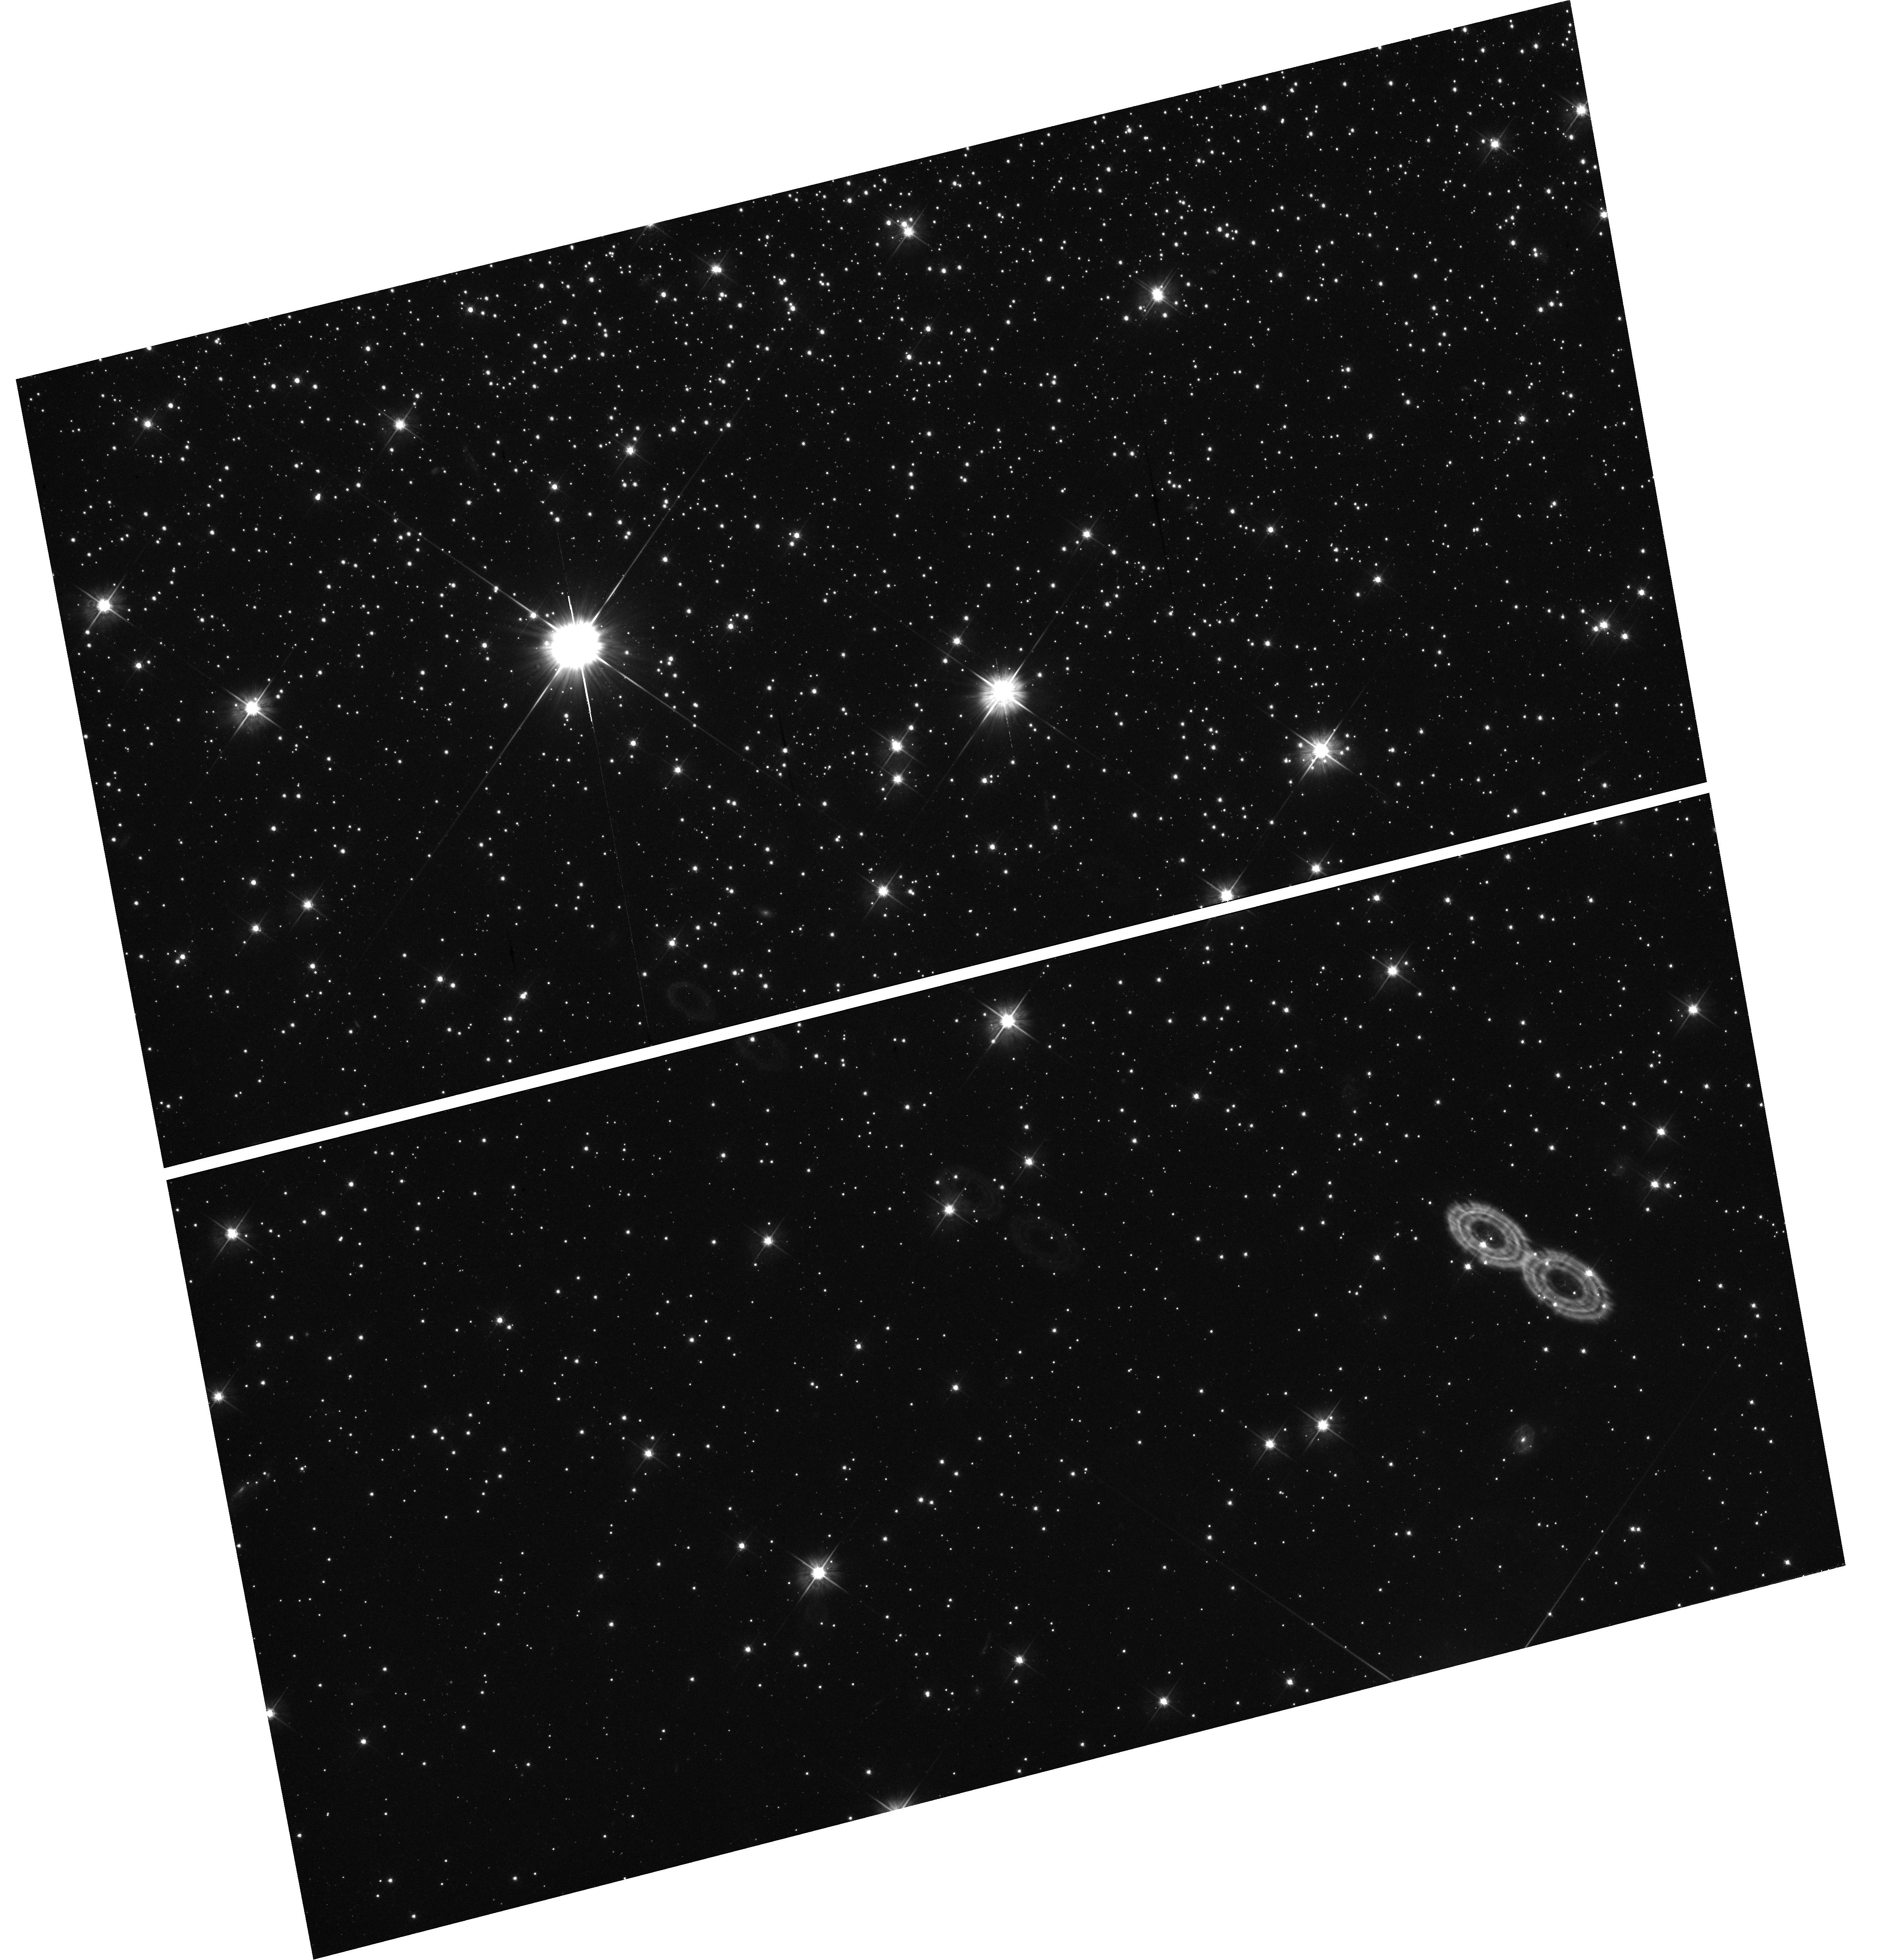
Target: field at RA 137.980°, Dec -64.949°
Instrument: WFC3/UVIS
Filter: F555W
Exposure: 32 min
Observation ID: hst_11665_04_wfc3_uvis_f555w_ib4604

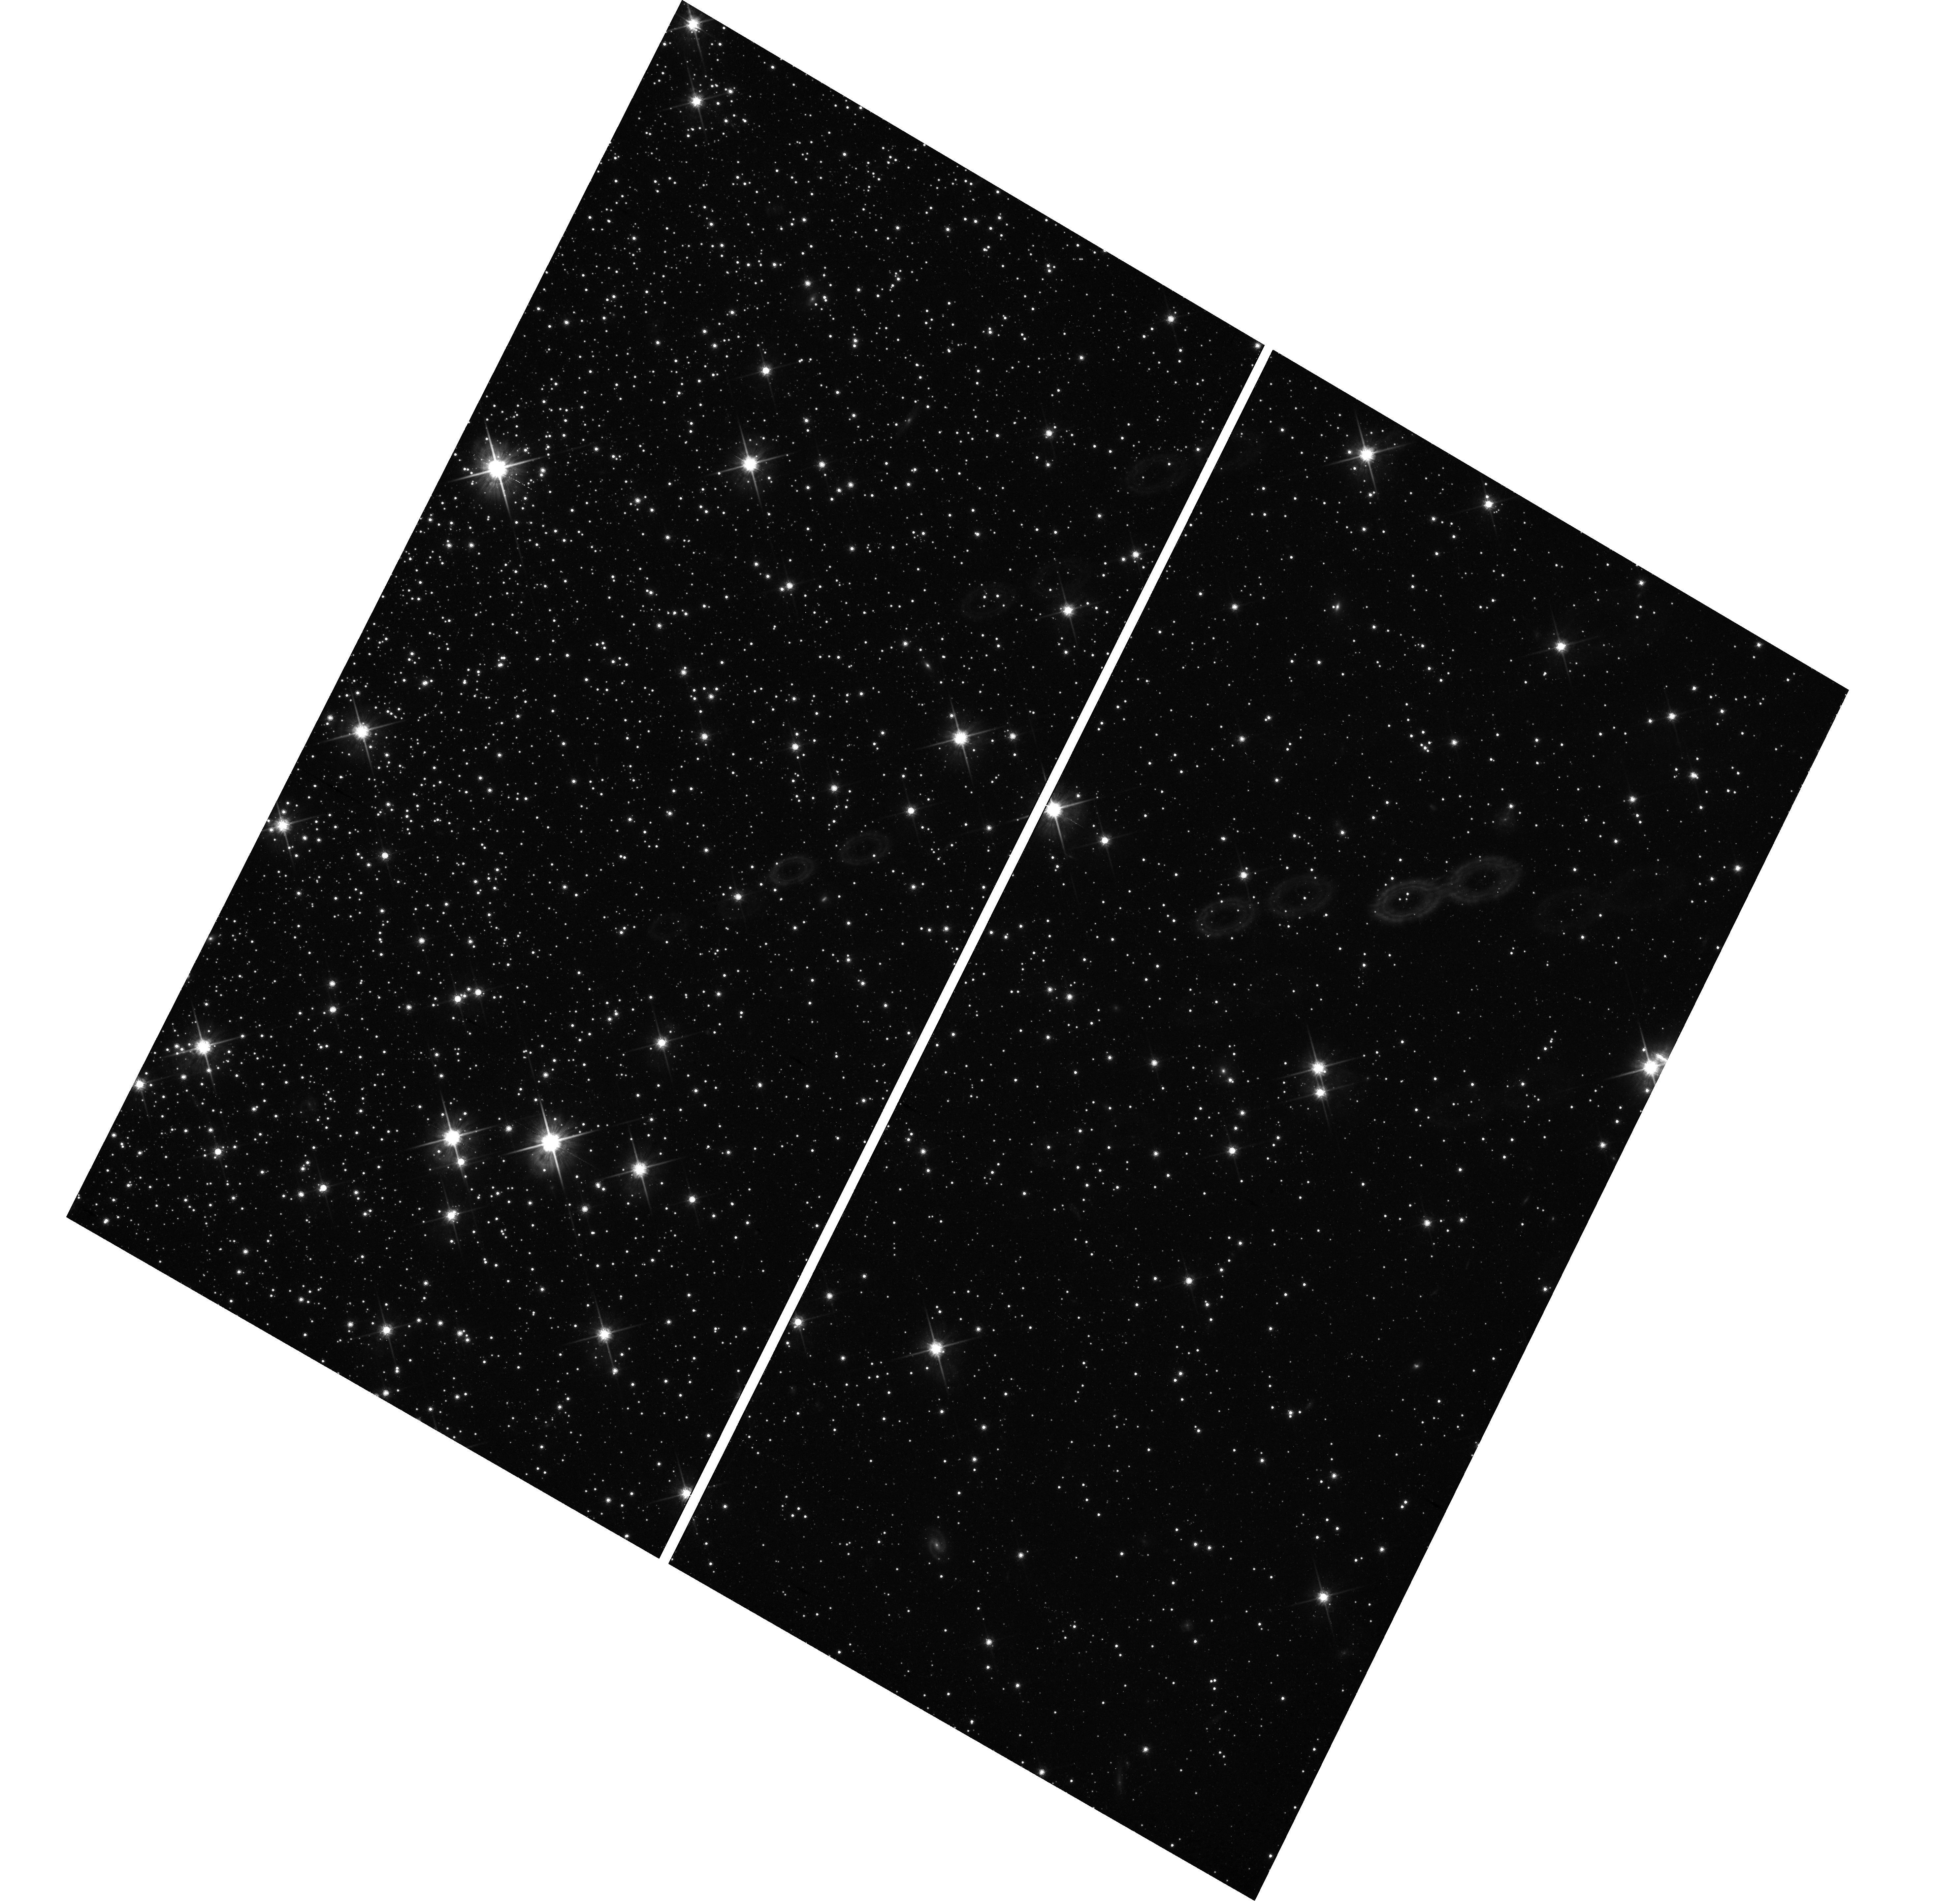
Target: field at RA 137.835°, Dec -64.911°
Instrument: WFC3/UVIS
Filter: F814W
Exposure: 42 min
Observation ID: hst_11665_05_wfc3_uvis_f814w_ib4605

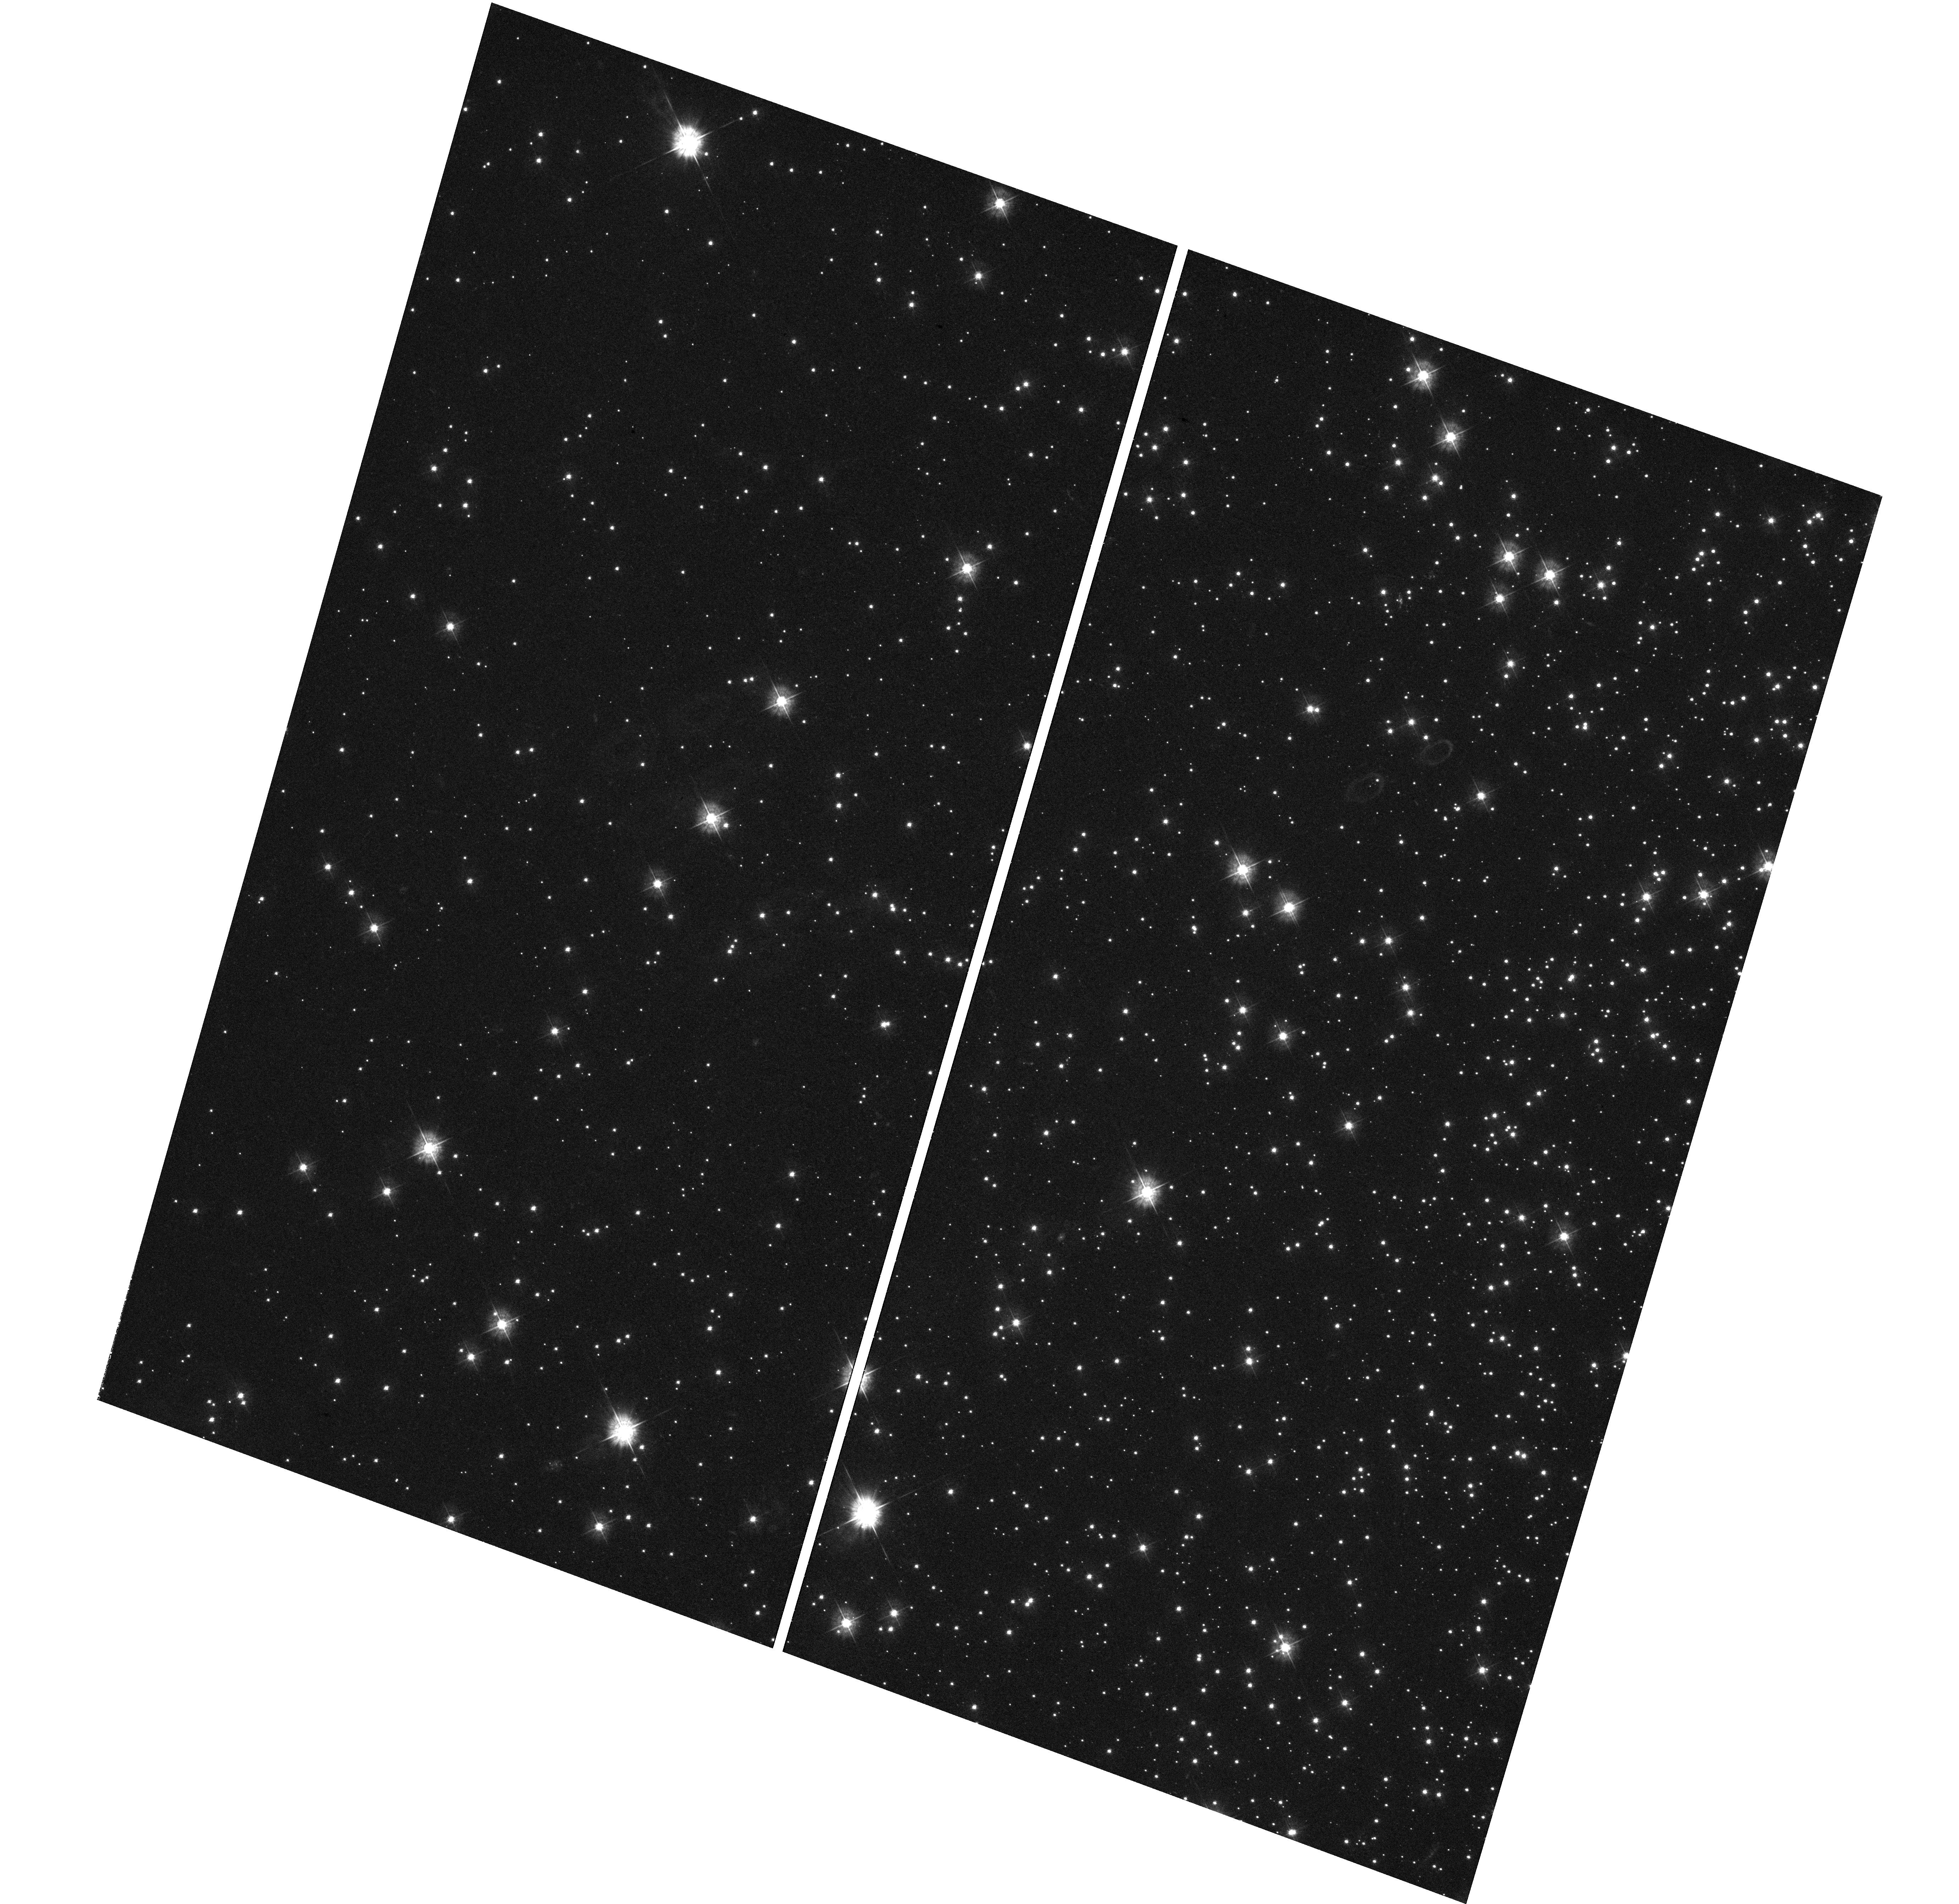
Target: field at RA 138.211°, Dec -64.829°
Instrument: WFC3/UVIS
Filter: F390W
Exposure: 1.4 h
Observation ID: hst_11665_01_wfc3_uvis_f390w_ib4601

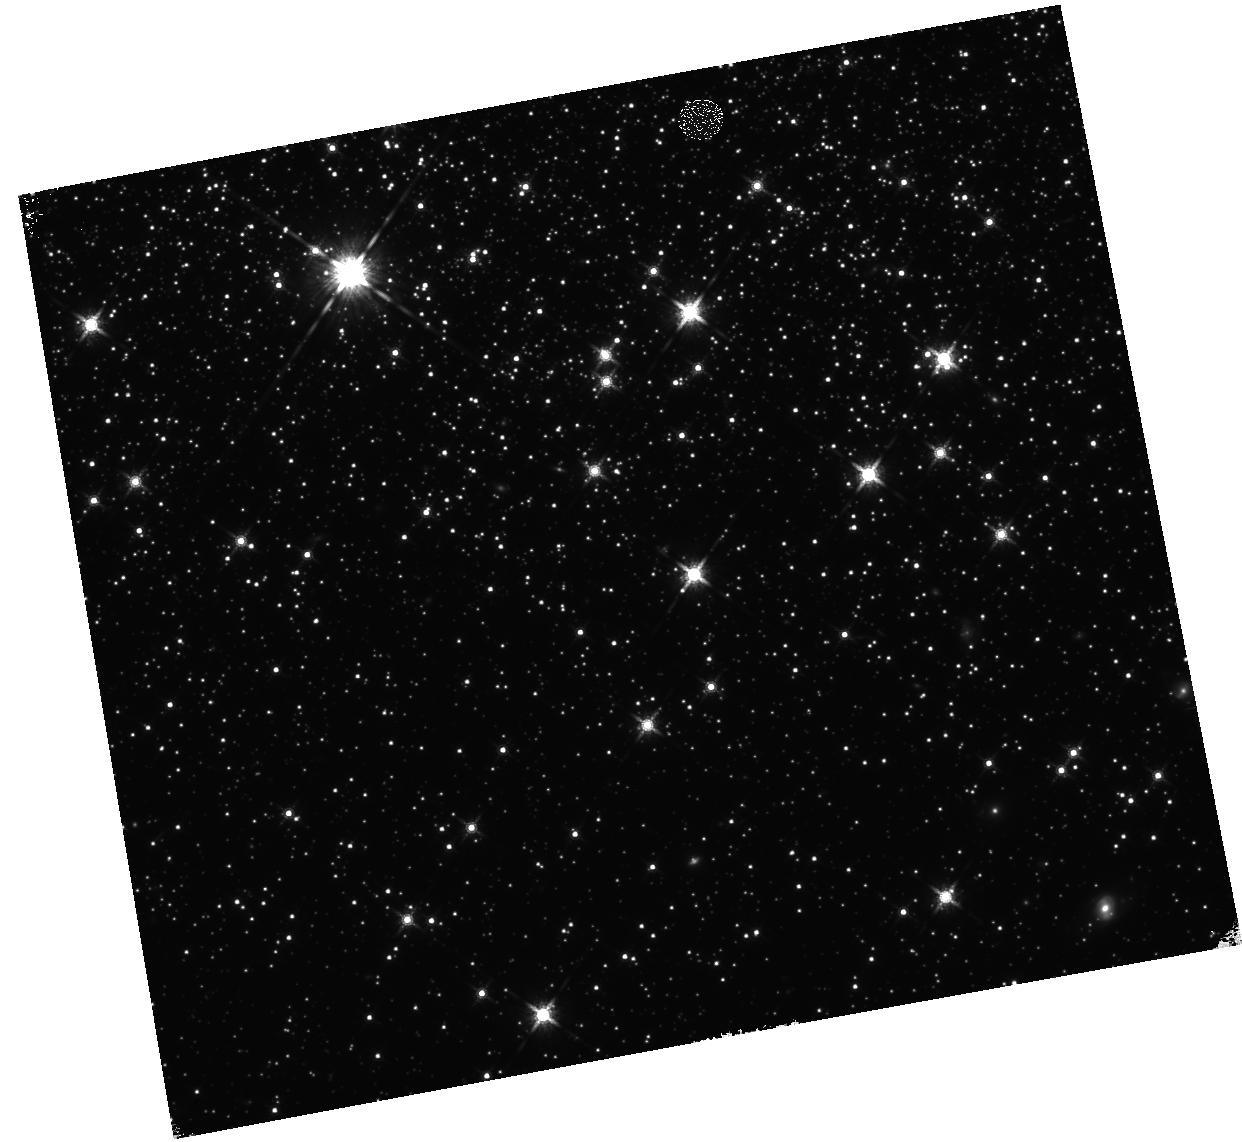
Target: field at RA 137.986°, Dec -64.949°
Instrument: WFC3/IR
Filter: F160W
Exposure: 28 min
Observation ID: hst_11665_04_wfc3_ir_f160w_ib4604

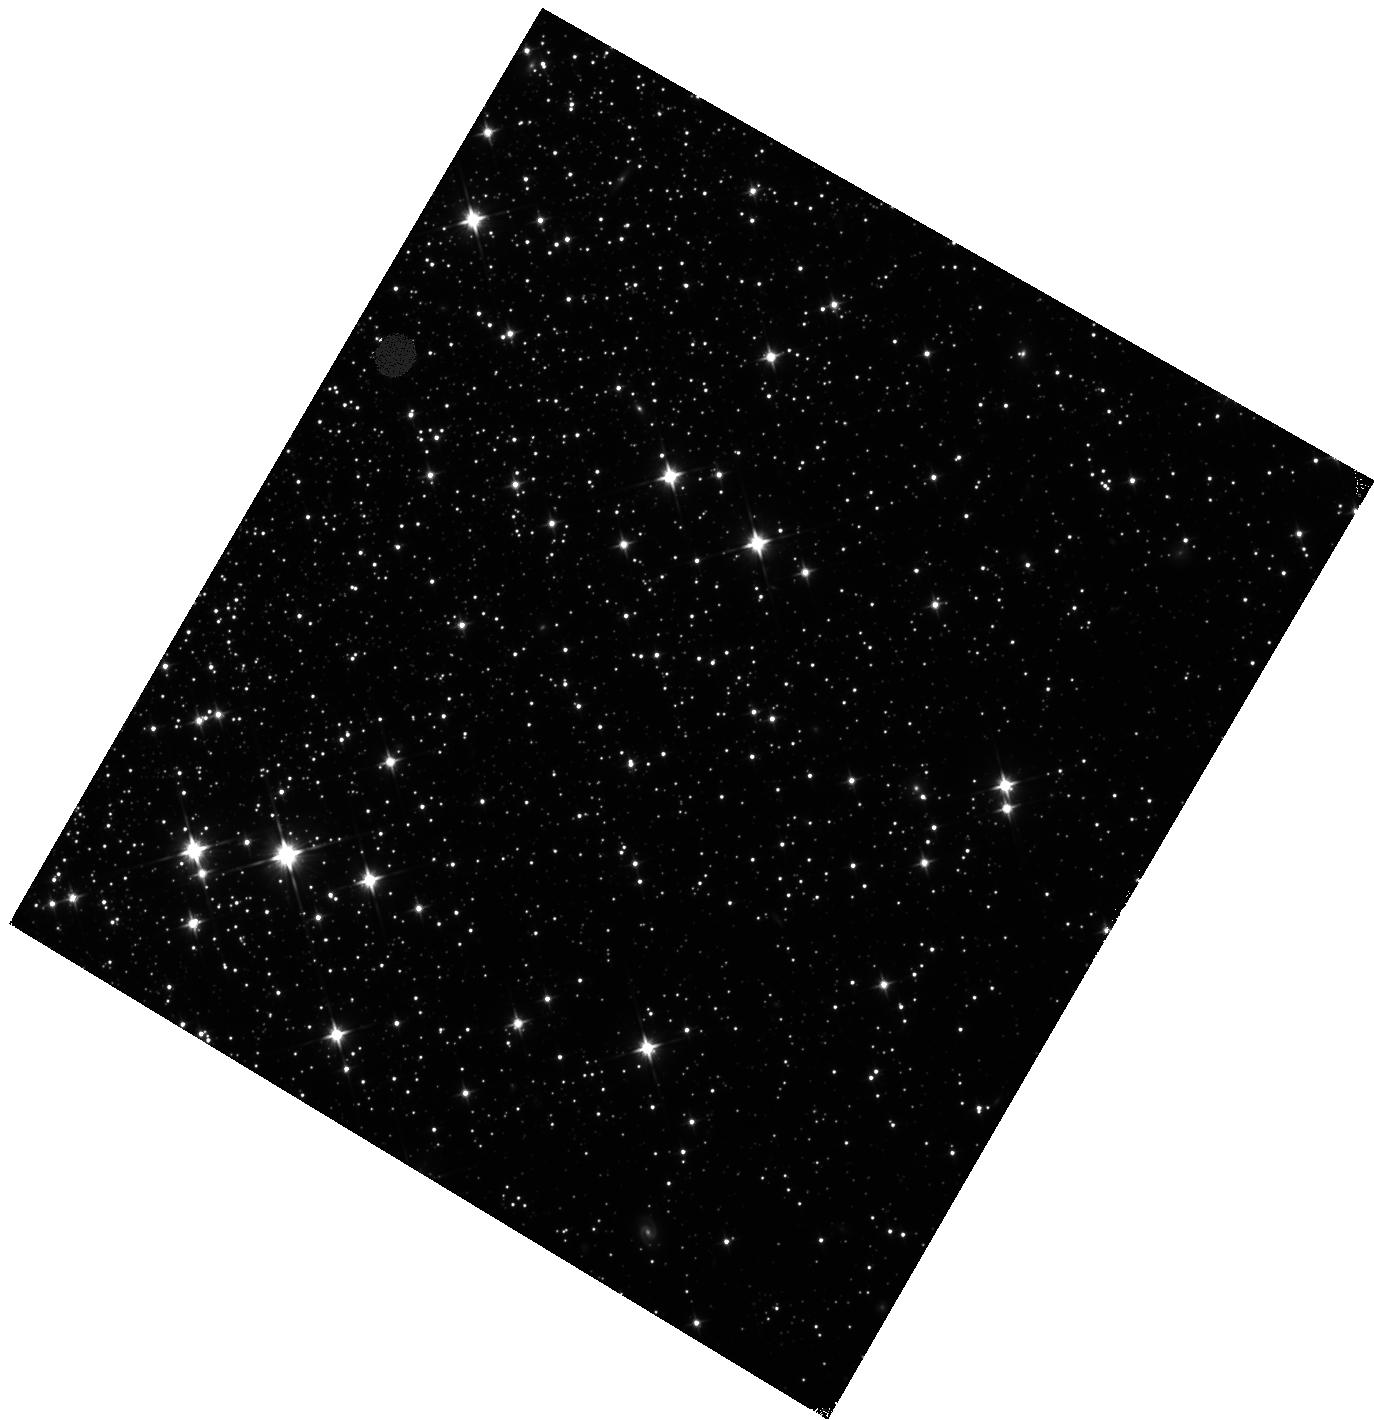
Target: field at RA 137.839°, Dec -64.913°
Instrument: WFC3/IR
Filter: F110W
Exposure: 23 min
Observation ID: hst_11665_06_wfc3_ir_f110w_ib4606

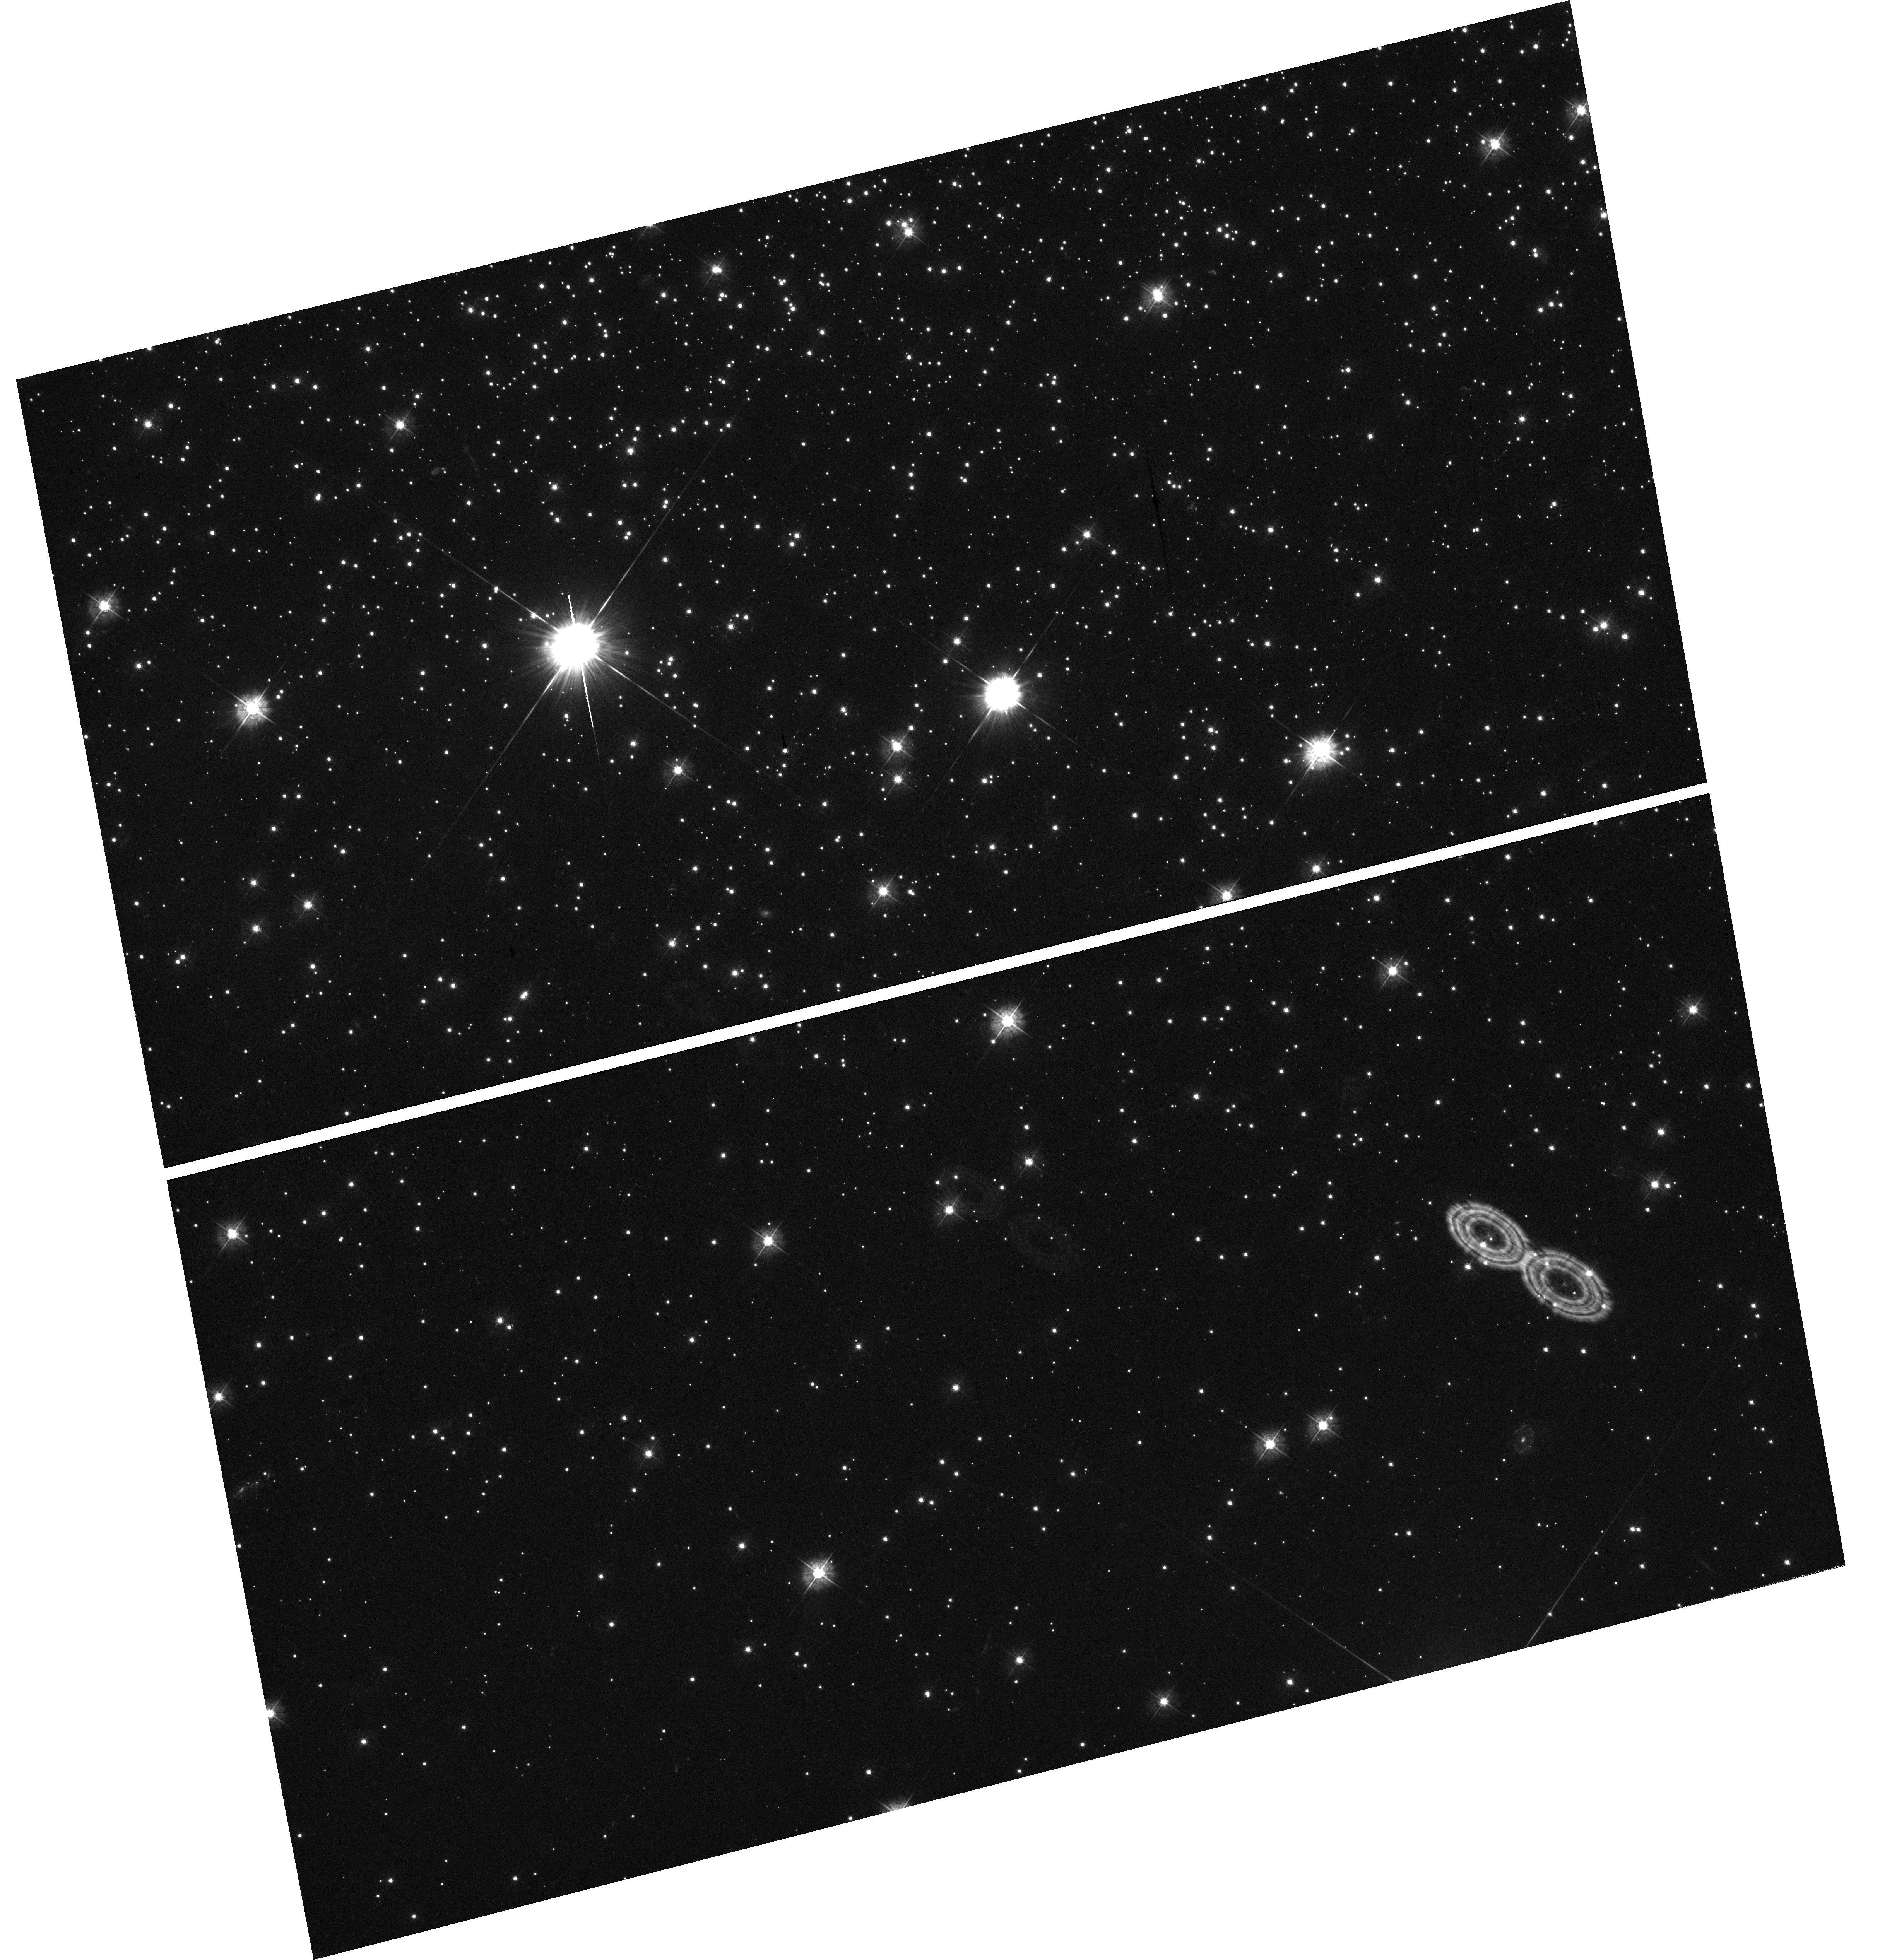
Target: field at RA 137.980°, Dec -64.949°
Instrument: WFC3/UVIS
Filter: F390W
Exposure: 1.4 h
Observation ID: hst_11665_03_wfc3_uvis_f390w_ib4603

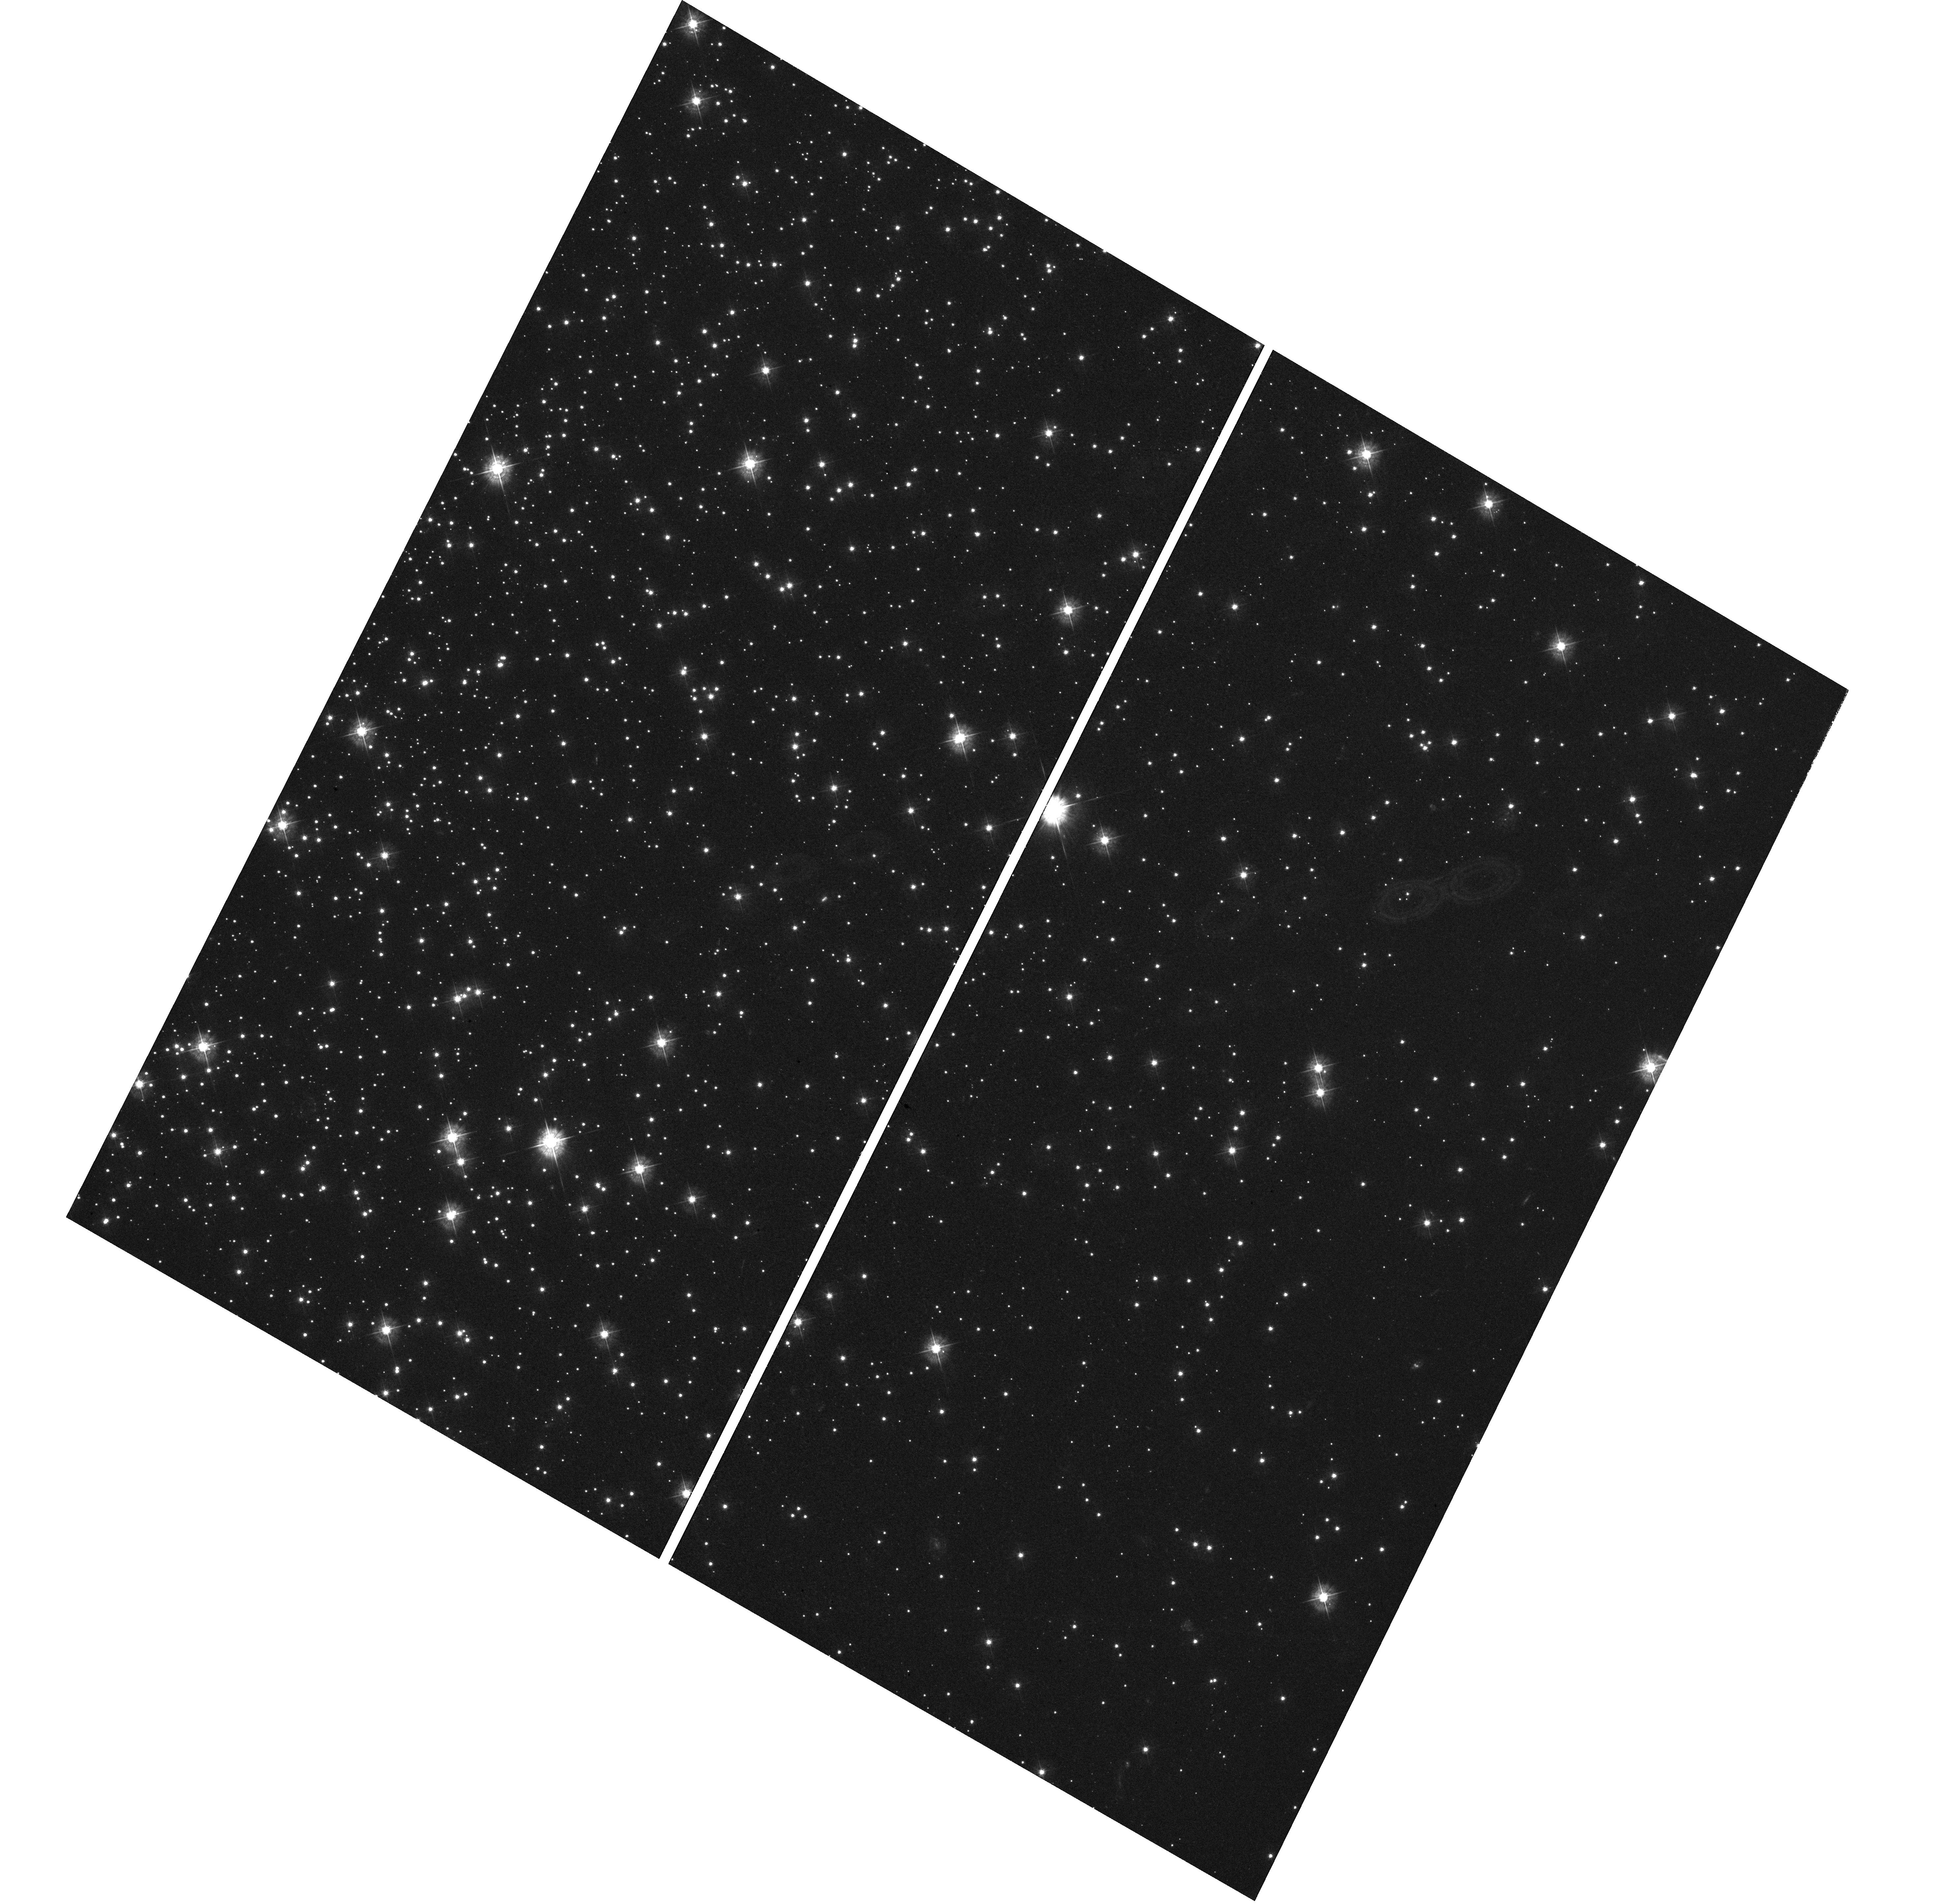
Target: field at RA 137.835°, Dec -64.911°
Instrument: WFC3/UVIS
Filter: F390W
Exposure: 1.4 h
Observation ID: hst_11665_05_wfc3_uvis_f390w_ib4605

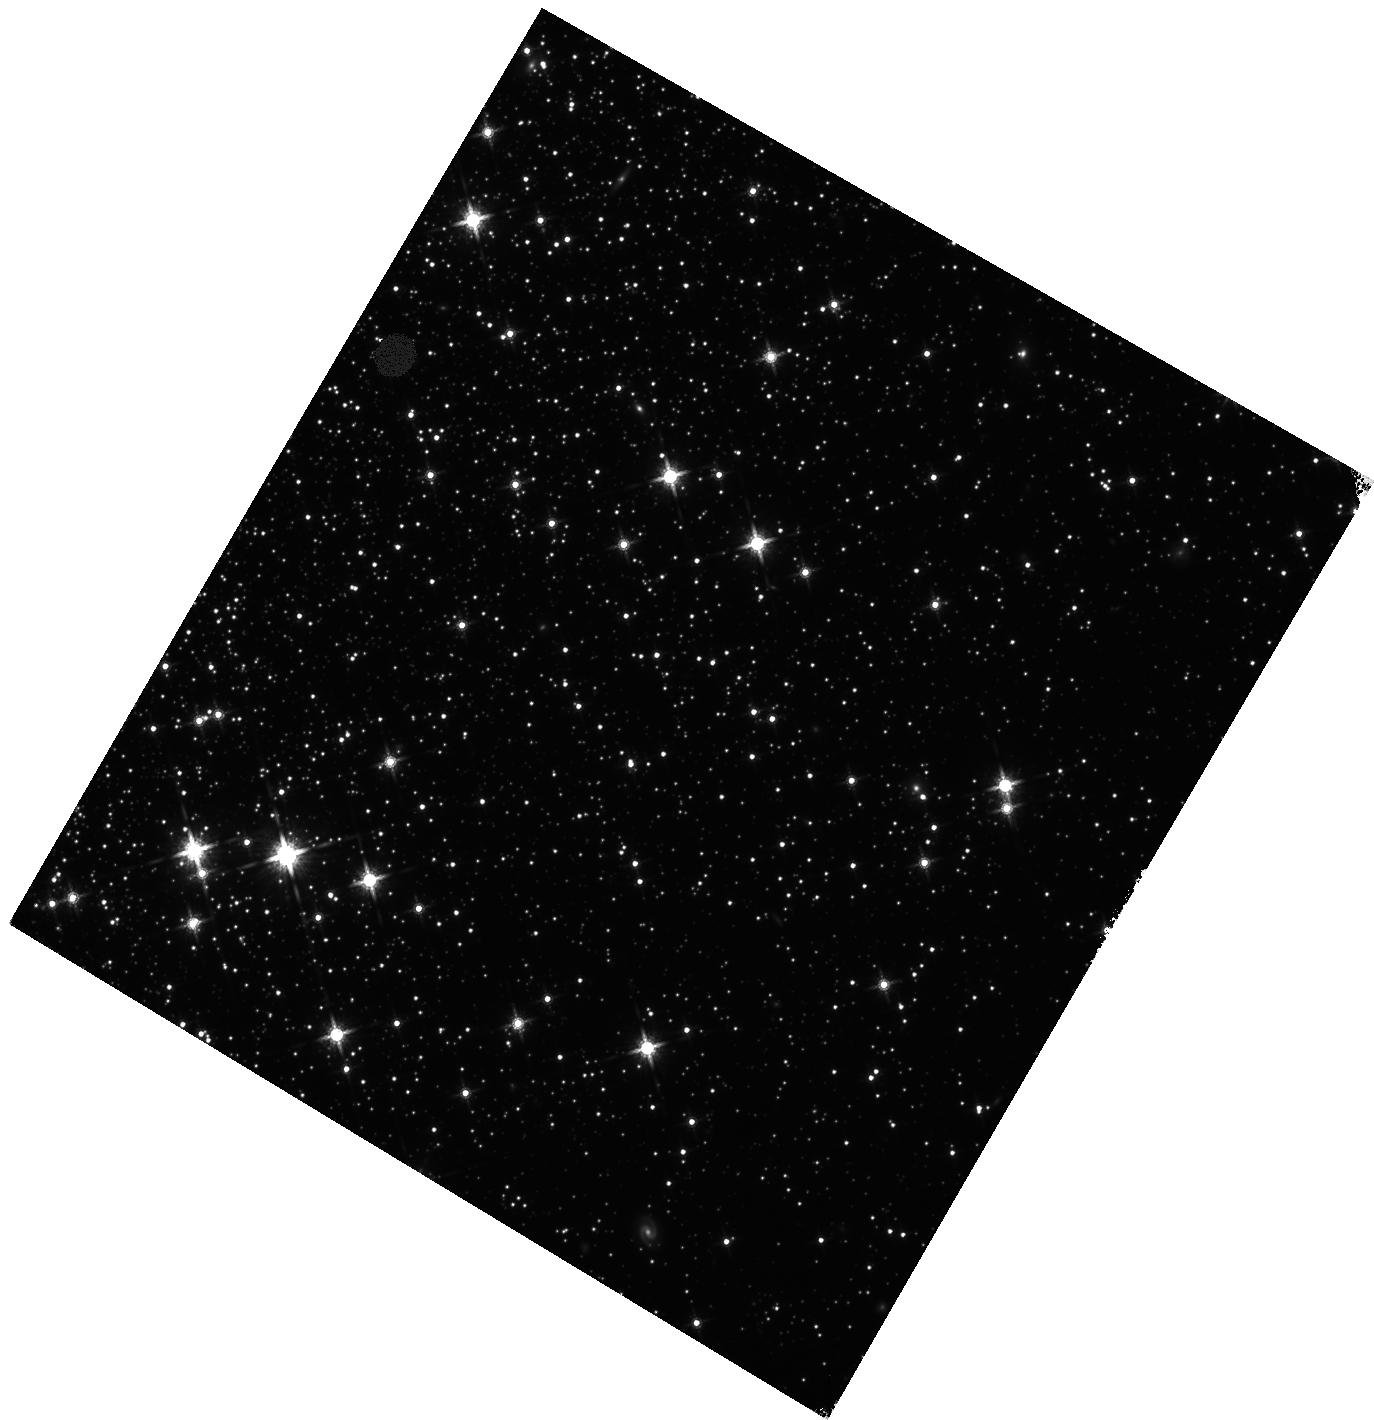
Target: field at RA 137.839°, Dec -64.913°
Instrument: WFC3/IR
Filter: F160W
Exposure: 28 min
Observation ID: hst_11665_06_wfc3_ir_f160w_ib4606

The Formation Mechanisms of Extreme Horizontal Branch Stars (PI: Brown, Thomas M.)

Blue hook stars are a class of hot (~35, 000 K) subluminous extreme horizontal branch (EHB) stars that have been recently discovered using HST ultraviolet images of the massive globular clusters omega Cen and NGC 2808. These stars occupy a region of the HR diagram that is unexplained by canonical stellar evolution theory. Using new theoretical evolutionary and atmospheric models, we have shown that the blue hook stars are very likely the progeny of stars that undergo extensive internal mixing during a late helium core flash on the white dwarf cooling curve. This "flash mixing" produces an enormous enhancement of the surface helium and carbon abundances (relative to the abundance pattern that existed on the main sequence), which suppresses the observed flux in the far-UV. Because stars born with a high helium abundance are more likely to evolve into hot horizontal branch stars, flash mixing is more likely to occur in those massive clusters capable of helium self-enrichment. However, a high initial helium abundance, by itself, is not sufficient to explain the presence of a blue hook population - flash mixing of the envelope is also required. We propose far-UV spectroscopy of normal and subluminous EHB stars in NGC 2808 that will unambiguously test this new formation mechanism. These observations will easily detect the helium and carbon enhancements predicted by flash mixing and will therefore determine if flash mixing represents a new evolutionary channel for populating the hot end of the EHB. More generally, our observations will help to clarify the role of helium self-enrichment in producing blue horizontal branch morphologies and multiple main sequences in massive globular clusters. Finally, these results will provide new insight into the origin and abundance anomalies of the hot helium-rich subdwarf B and O stars in the Galactic field.